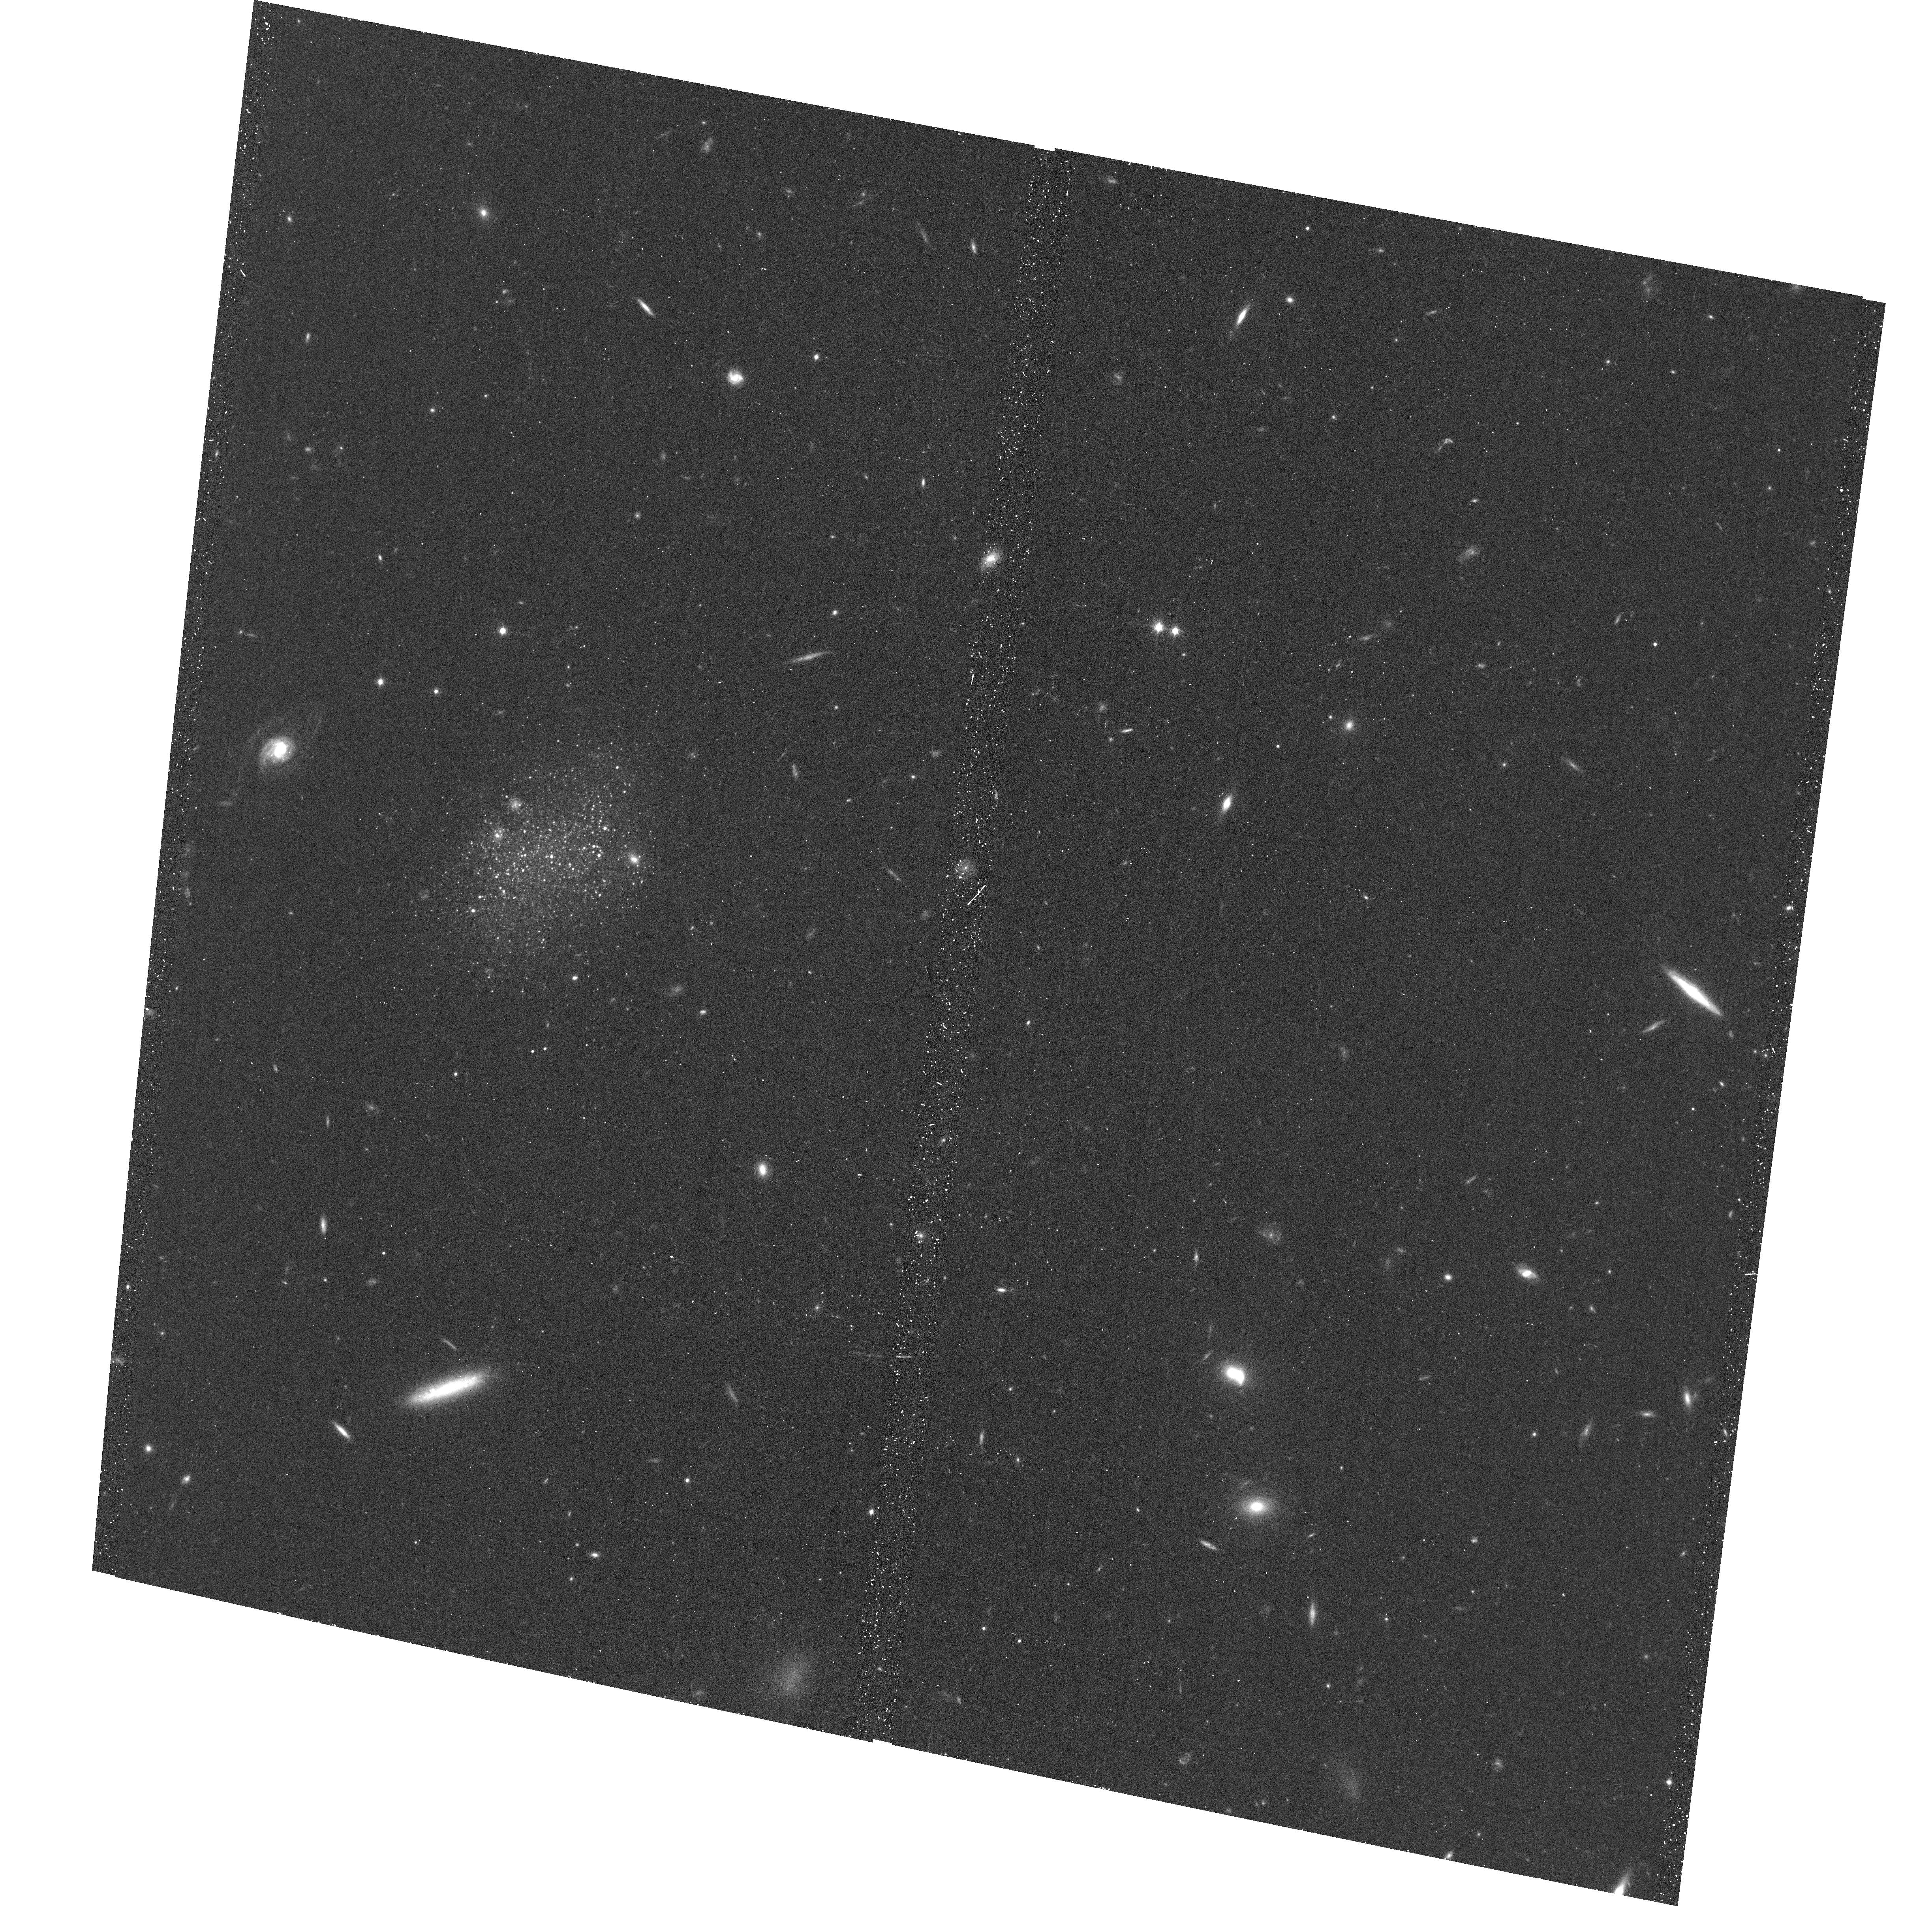
Target: HI22
Instrument: ACS/WFC
Filter: F814W
Exposure: 17 min
Observation ID: hst_13745_01_acs_wfc_f814w_jclj01

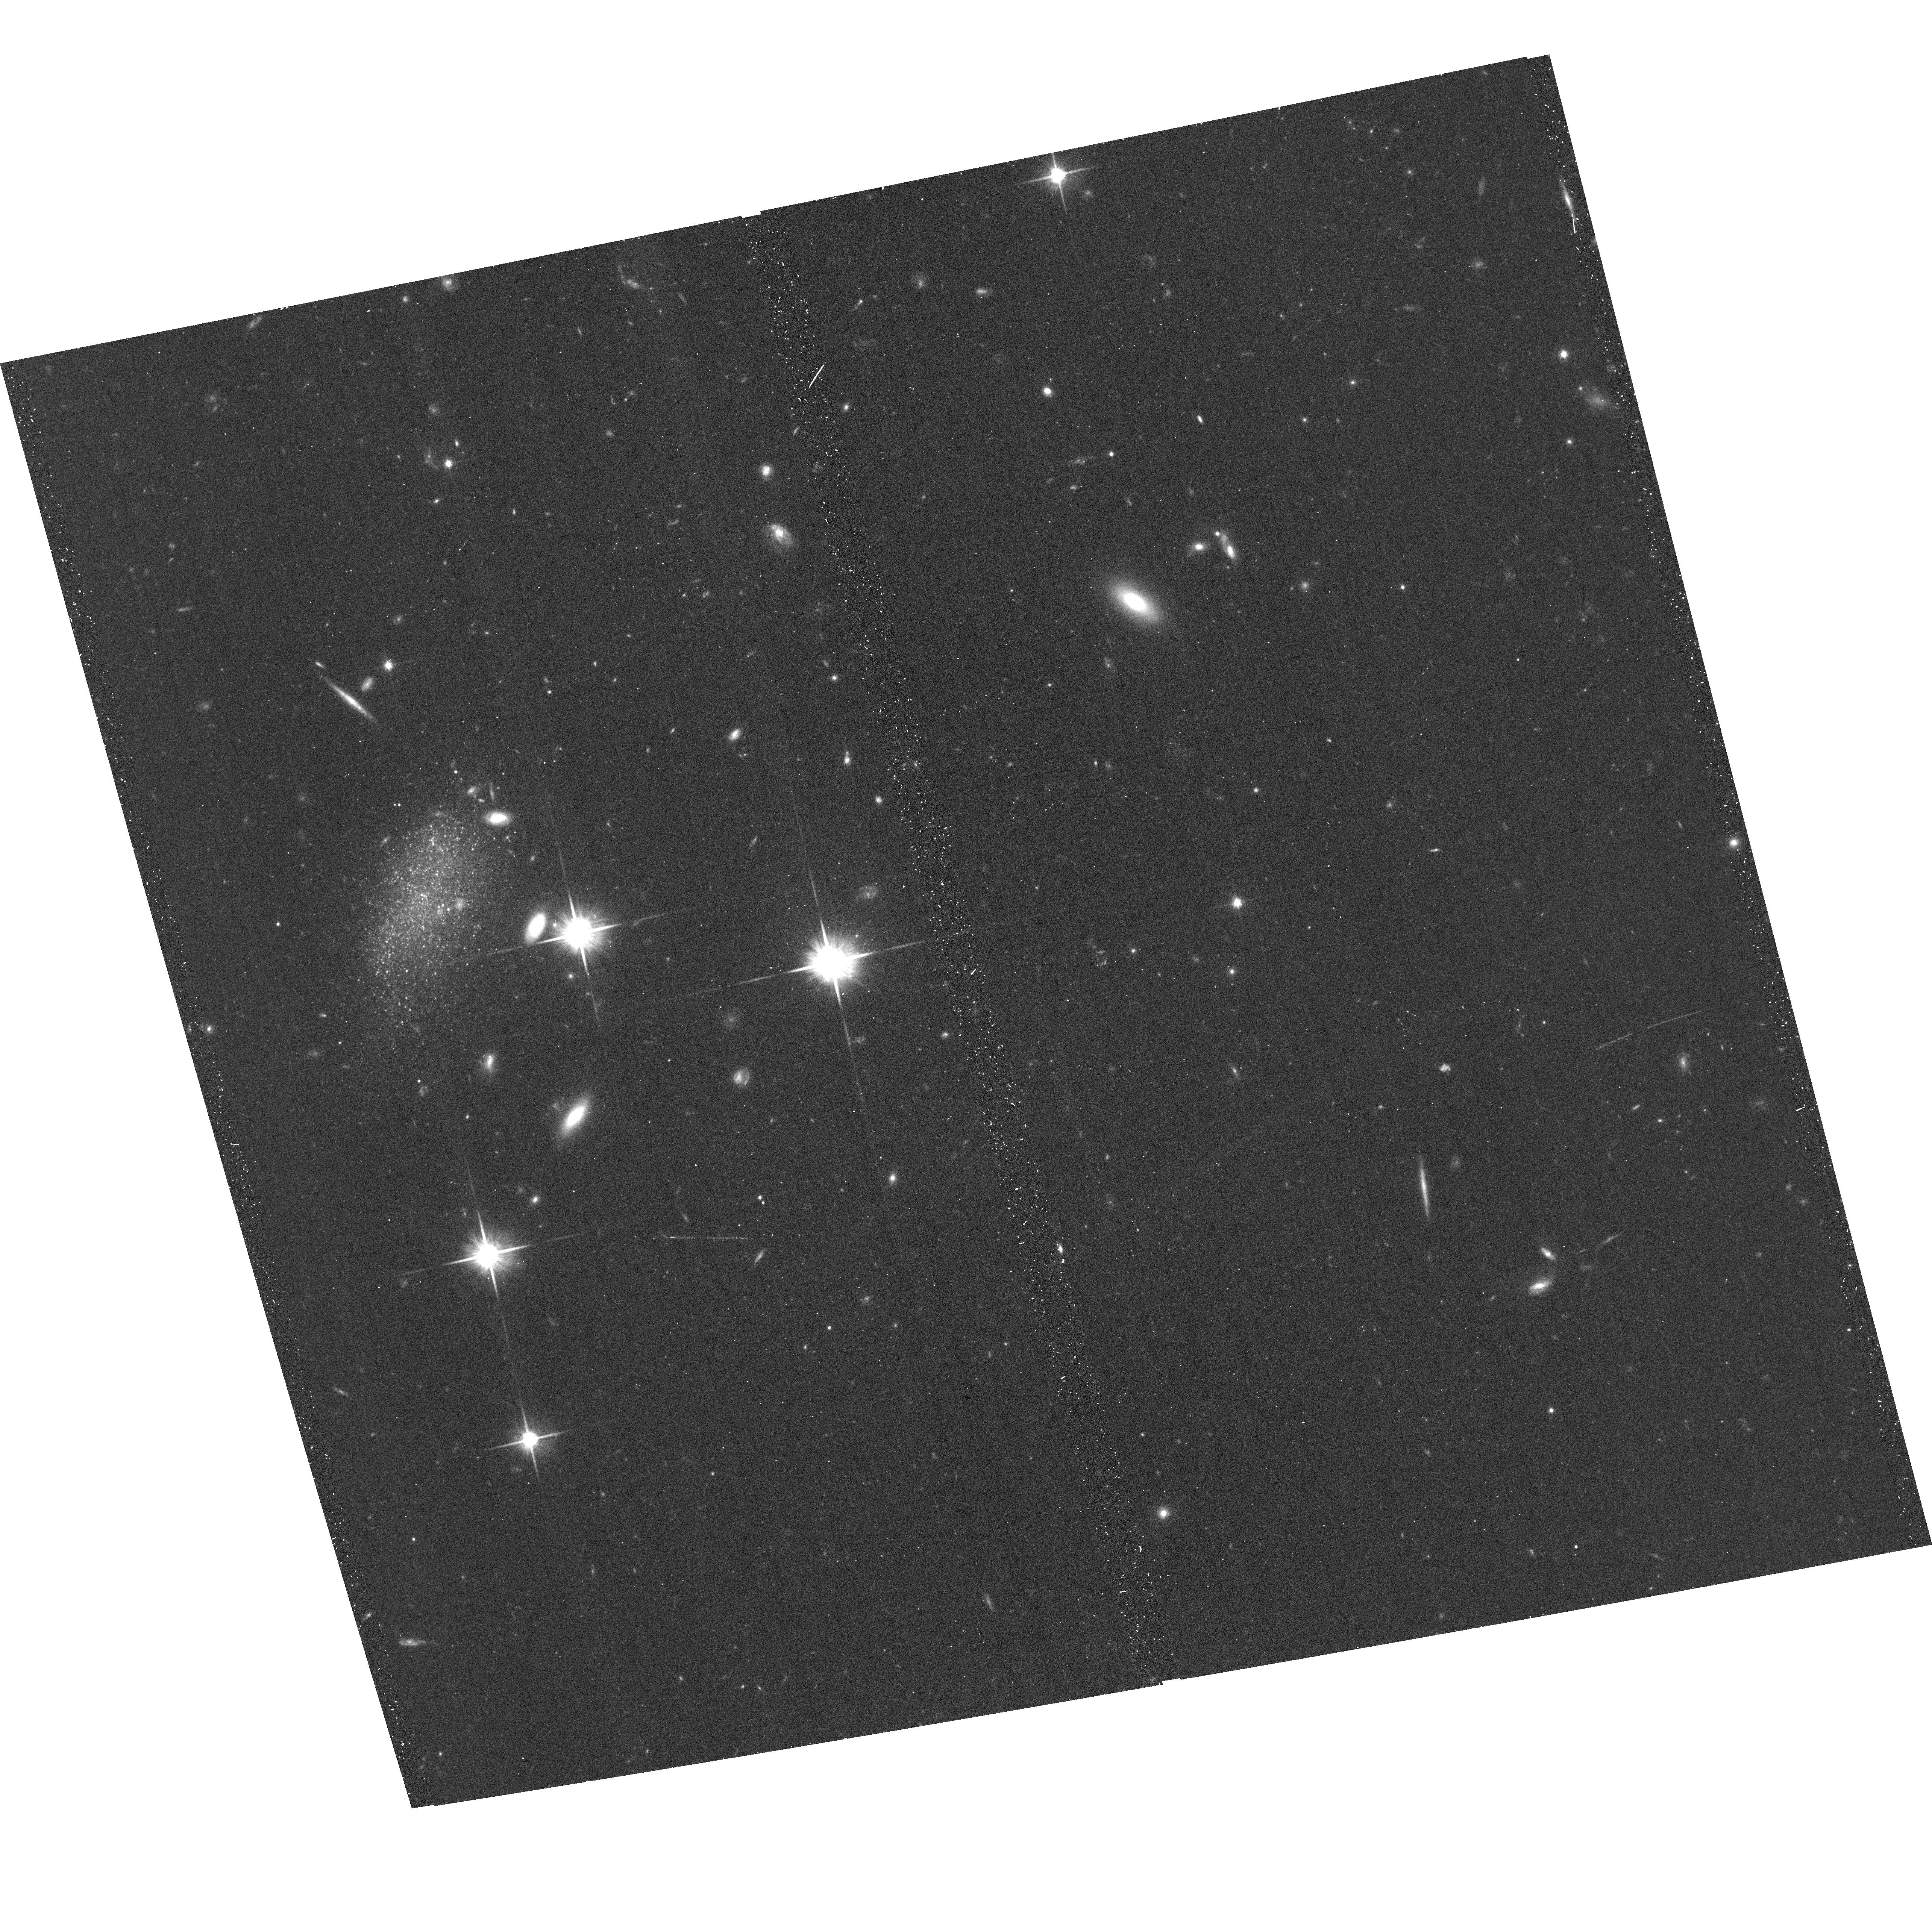
Target: HI23
Instrument: ACS/WFC
Filter: F814W
Exposure: 17 min
Observation ID: hst_13745_02_acs_wfc_f814w_jclj02

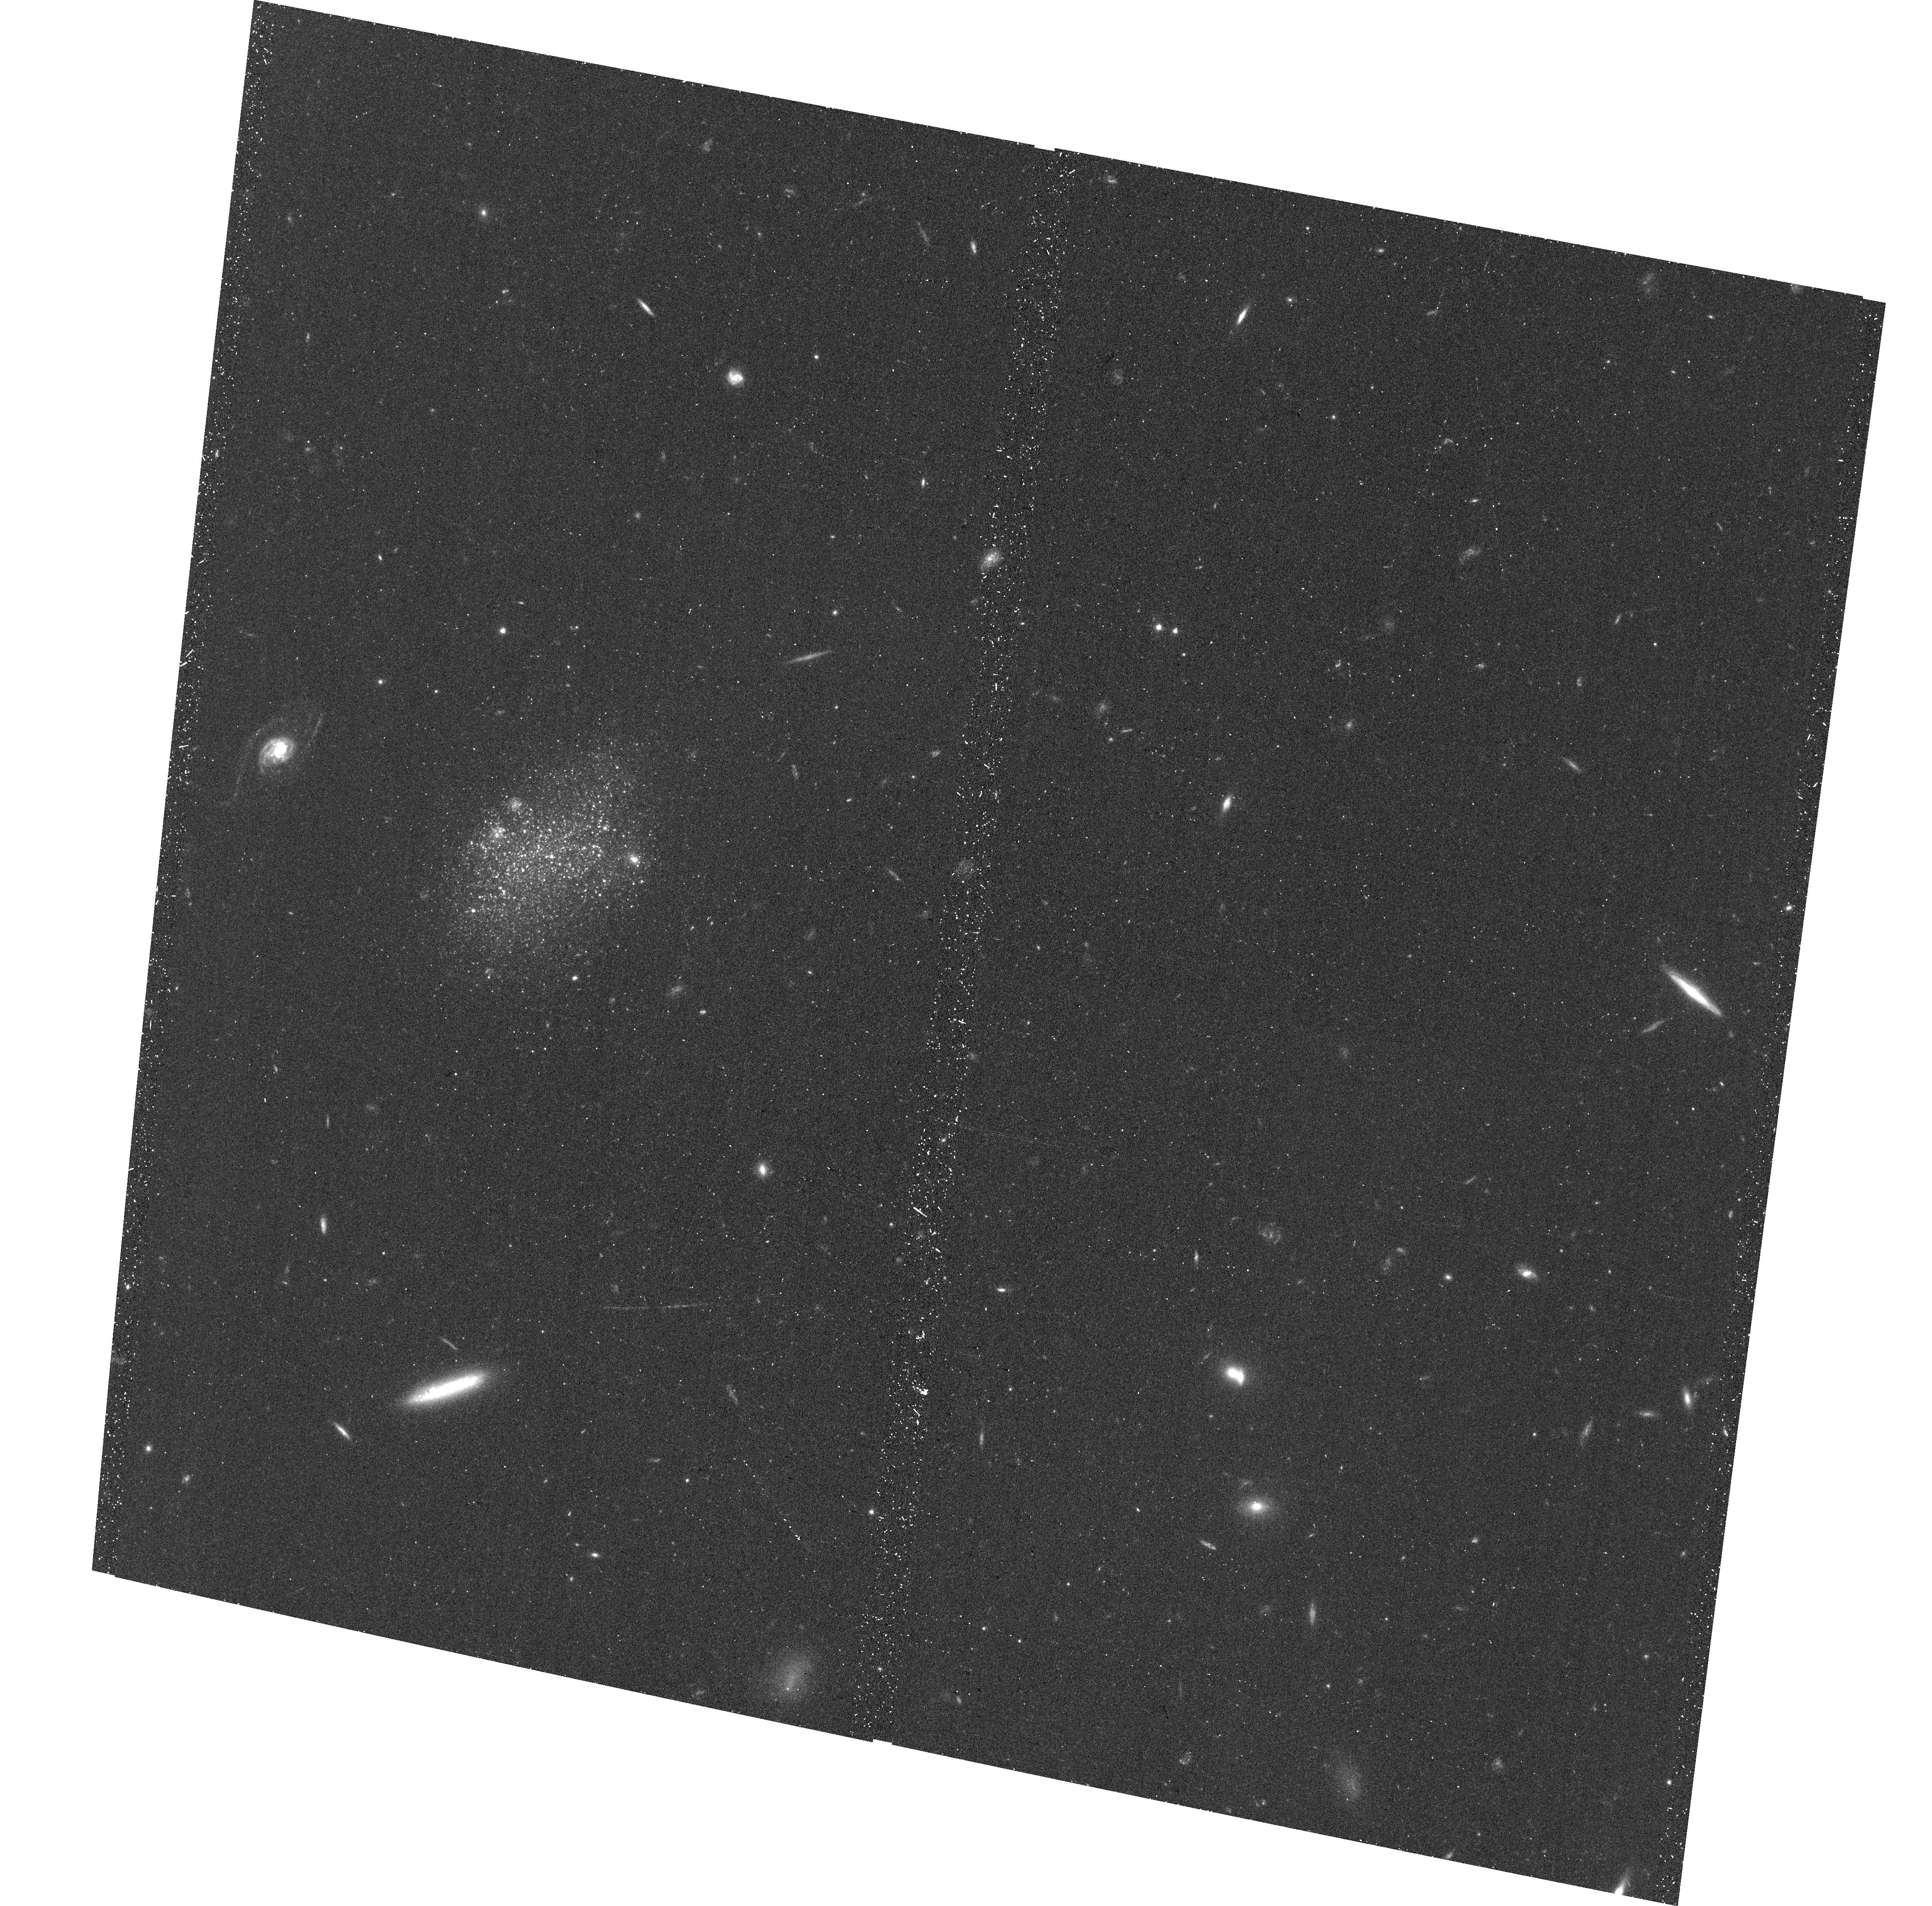
Target: HI22
Instrument: ACS/WFC
Filter: F606W
Exposure: 18 min
Observation ID: hst_13745_01_acs_wfc_f606w_jclj01

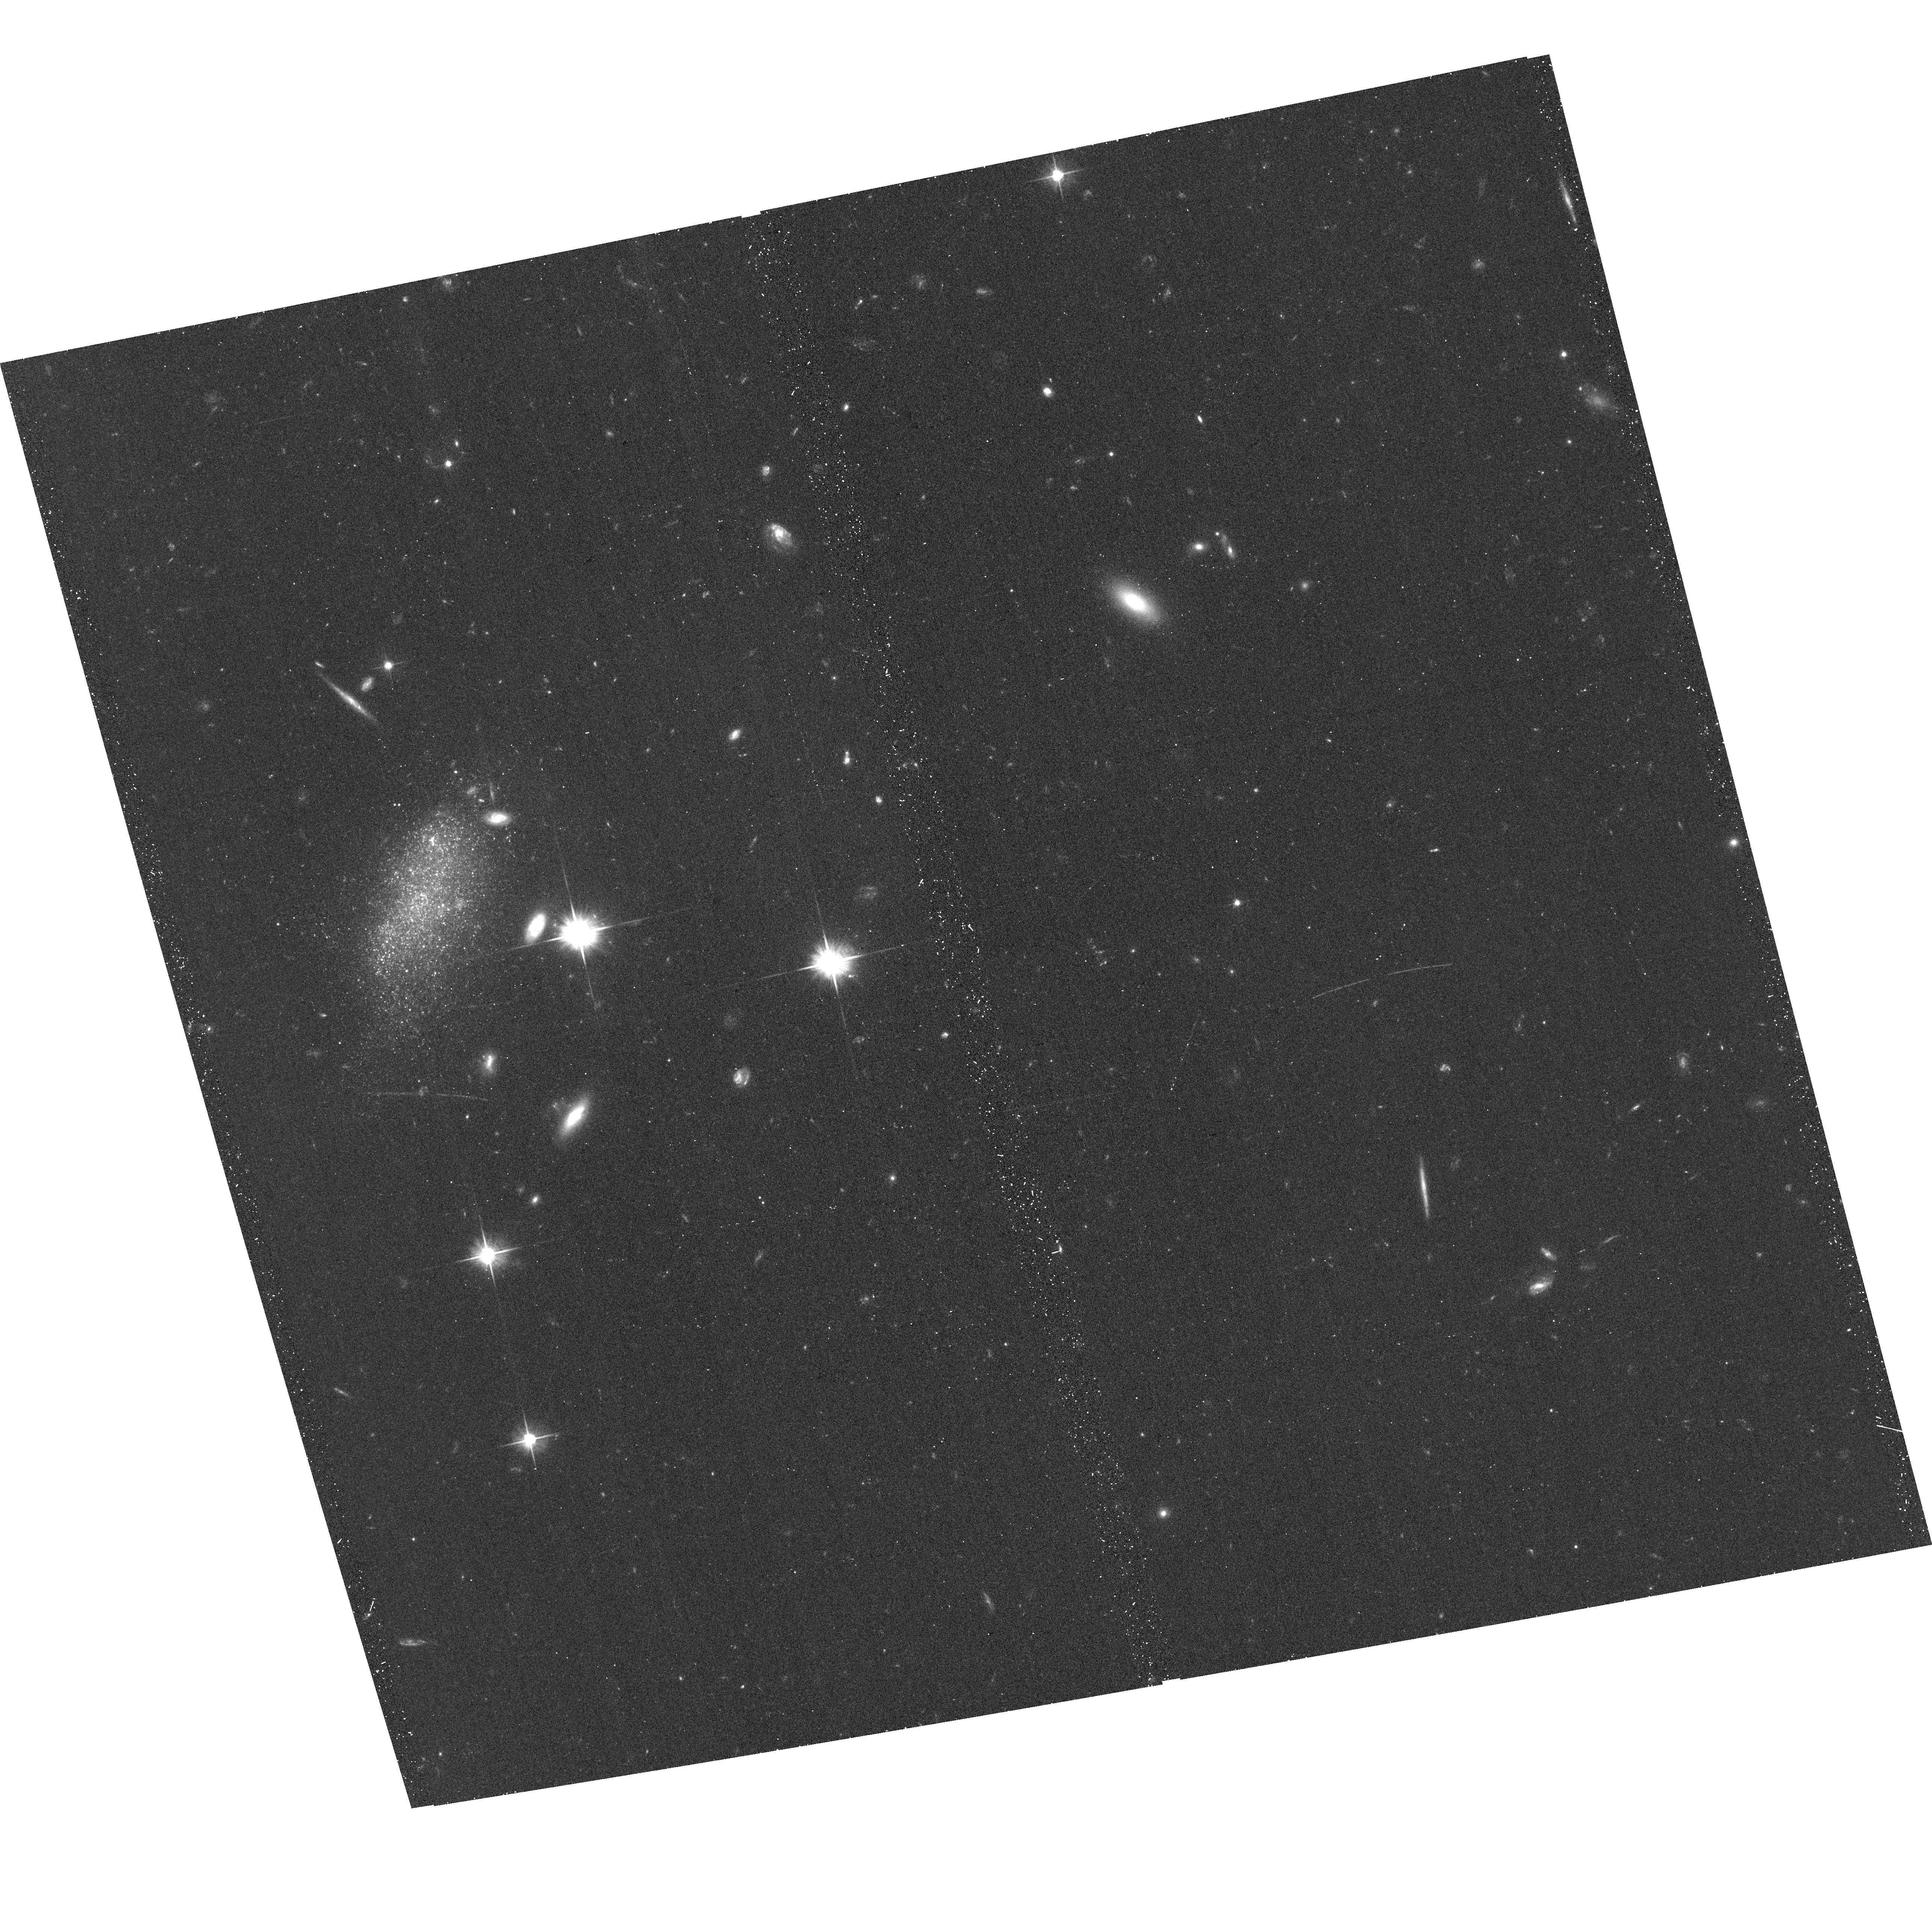
Target: HI23
Instrument: ACS/WFC
Filter: F606W
Exposure: 18 min
Observation ID: hst_13745_02_acs_wfc_f606w_jclj02

Resolving the Tip of the Red Giant Branch of Two New Candidate Local Group Dwarf Galaxies (PI: Tollerud, Erik)

We propose to use ACS/WFC to observe two faint dwarf galaxies recently discovered via their HI emission. Based on a blind HI search of 40 HI clumps from 7500 square degrees of the GALFA-HI survey, these two candidates are the only objects with optical counterparts. They show HI and Halpha emission consistent with nearby galaxies, and have blue stars that are barely resolved in ground-based optical imaging with good seeing. These resolved stars are consistent with the galaxies being at Local Group distances. If they are in the Local Group, these galaxies are both less luminous and more compact than the recently-discovered Leo P, also found first with HI observations. They may then also be the faintest known star-forming galaxies. The ground-based imaging leaves large distance uncertainty, however, because the tip of the red giant branch cannot be resolved. We propose one orbit per galaxy of ACS/WFC imaging in F606W and F814W to measure accurate TRGB distances and determine if they truly are Local Group galaxies. If so, these galaxies provide tests on both the efficacy of Lambda CDM in predicting the properties of dwarf galaxies in low density environments, and the lowest-luminosity data points on models of galaxy star formation.